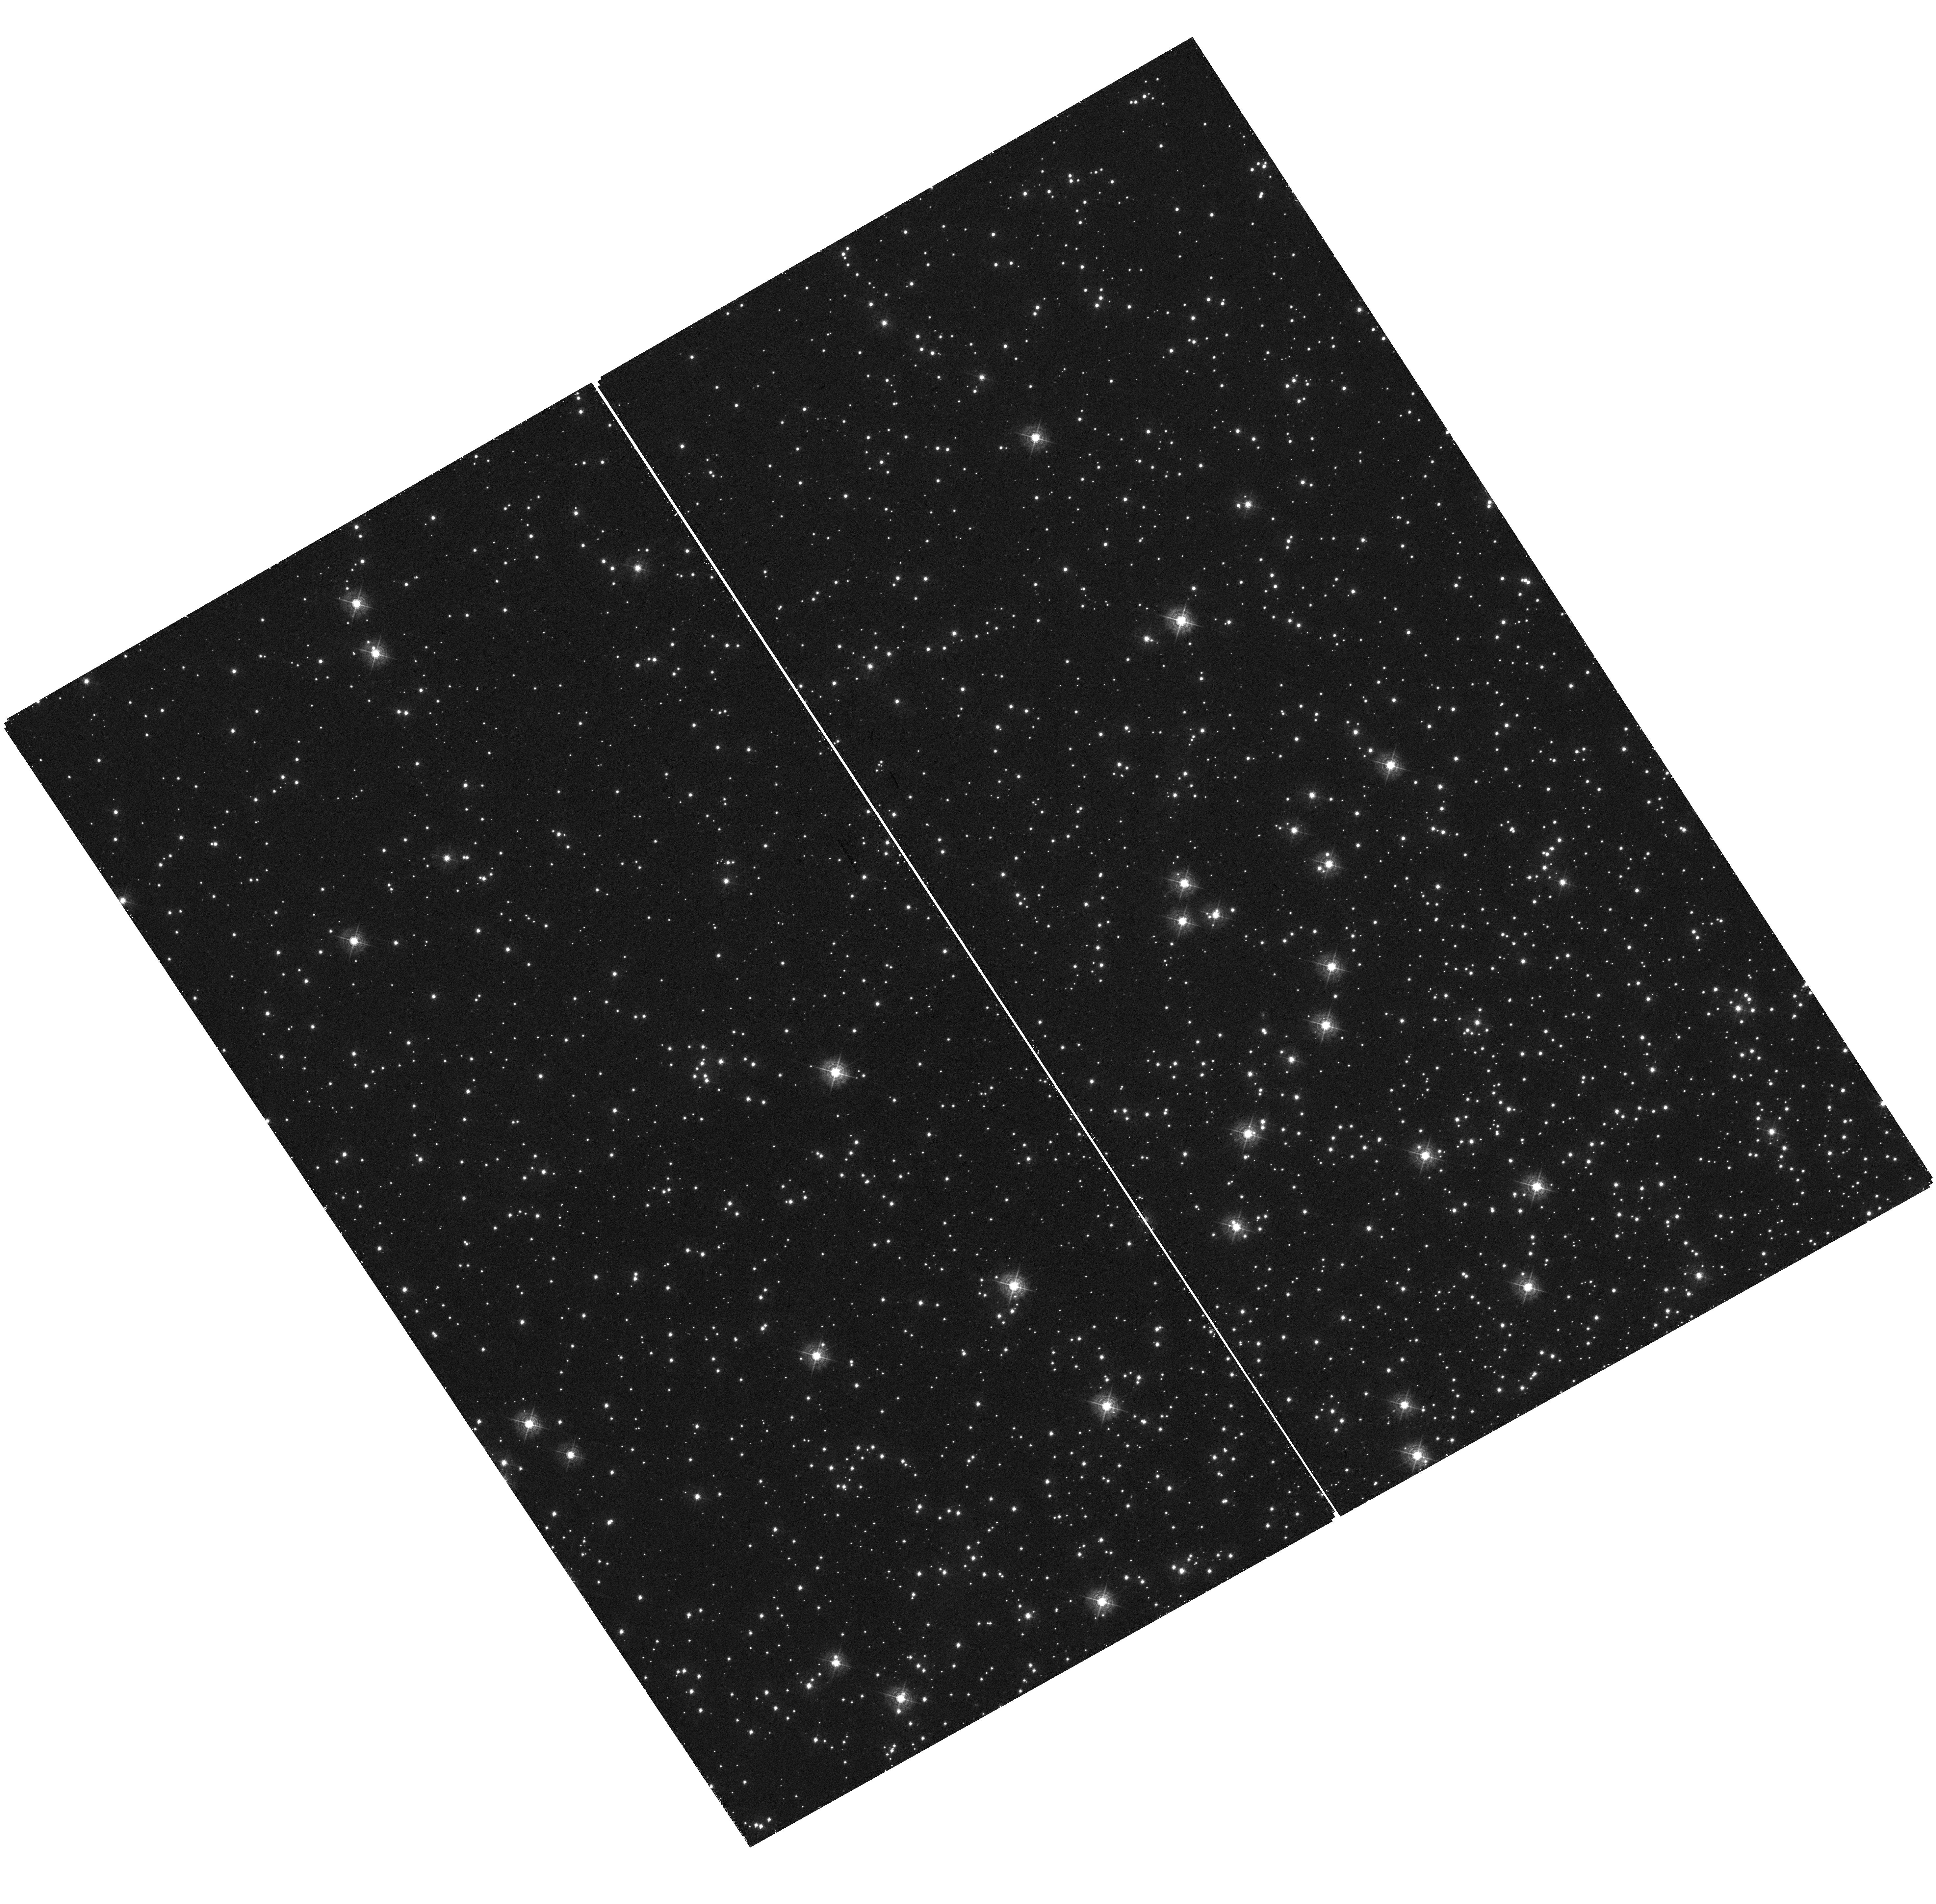
Target: field at RA 6.311°, Dec -72.024°
Instrument: WFC3/UVIS
Filter: F410M
Exposure: 24 min
Observation ID: hst_14830_p2_wfc3_uvis_f410m_idd6p2

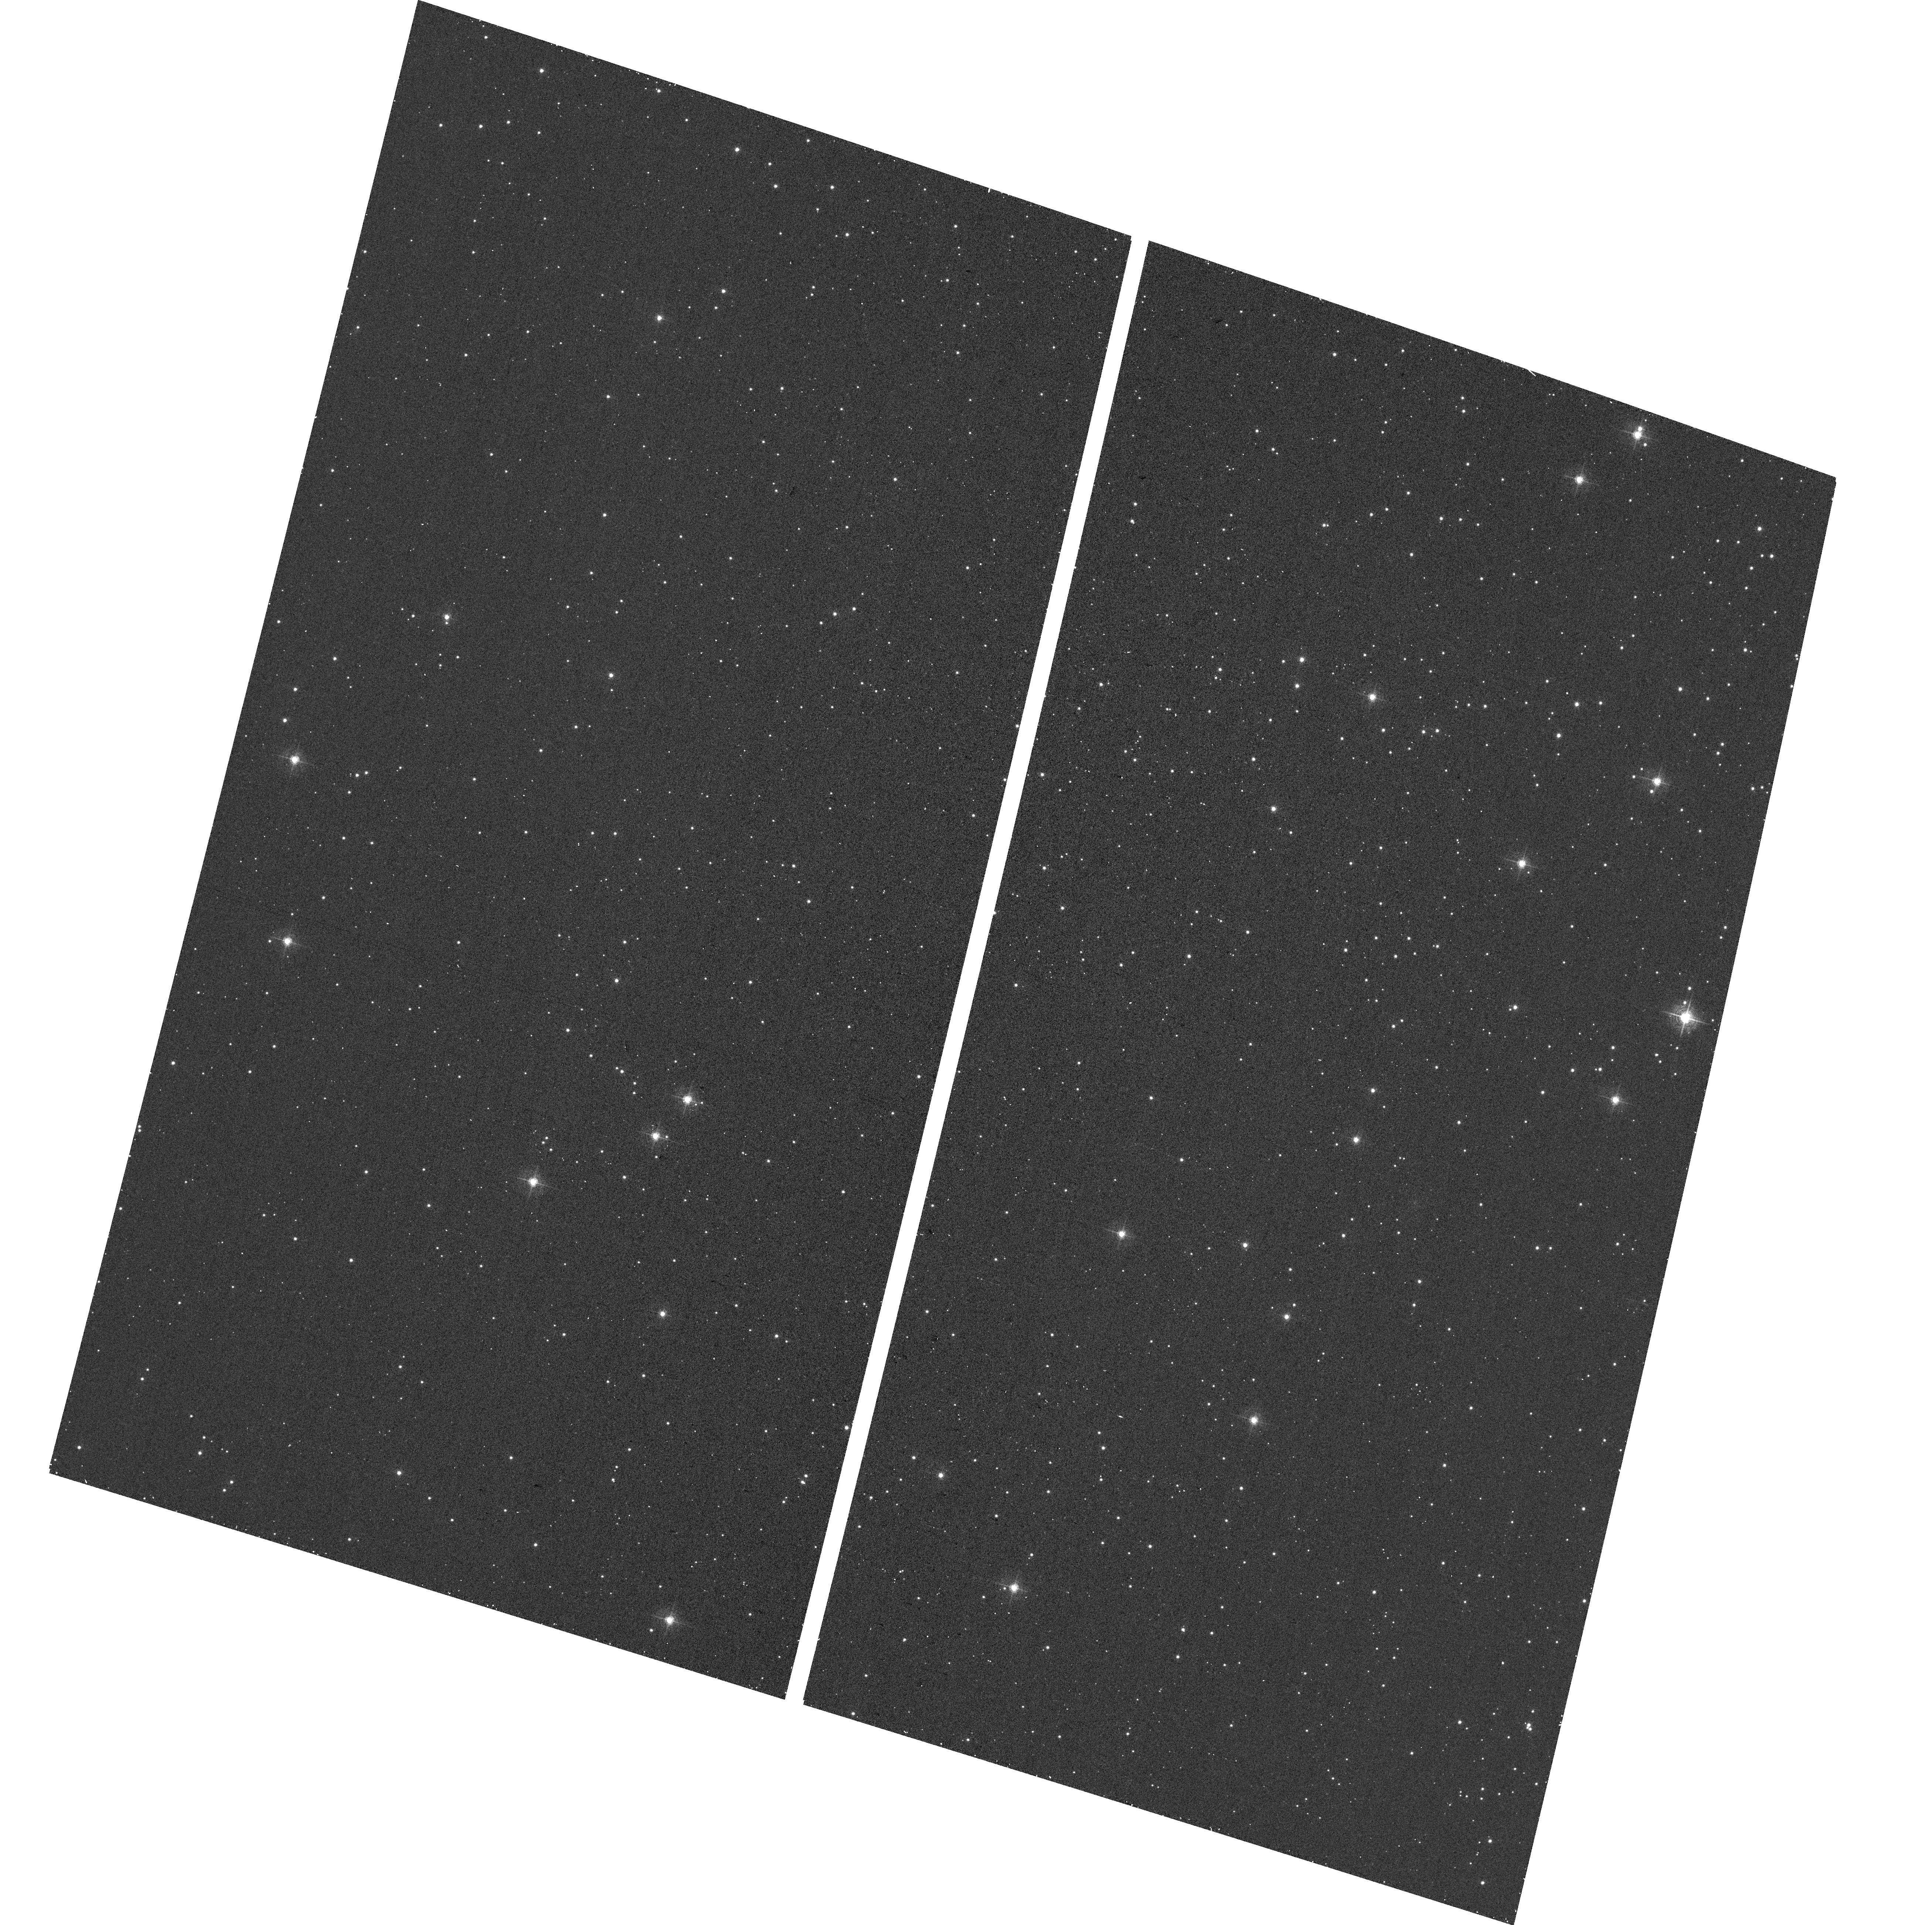
Target: field at RA 6.576°, Dec -72.074°
Instrument: ACS/WFC
Filter: F502N
Exposure: 12 min
Observation ID: hst_14830_p2_acs_wfc_f502n_jdd6p2

STIS Focus Parallel Measurements (PI: Proffitt, Charles R.)

This proposal will repeat visit P2 of program 14425 to check the stability of the focus offset between the STIS/CCD, the ACS/WFC, and the WFC3/UVIS detectors. See also visit P2 of 14063. Parallel observations will use STIS MIRVIS F28X50OII, WFC3 F410M, and ACS F502N to check relative focus of the three instruments. A UV bright star will be observed with STIS while parallel observations are done of a rich star field using WFC3 and ACS. The filters are chosen to allow phase retrieval to estimate the focus and other optical parameters from the PSF images. Simultaneous parallel observations allow a differential measure of the focus offset between the two instruments without having to rely on the accuracy of the breathing model. A one orbit pointing will be done in the globular cluster 47 Tuc. The introduction of the narrow band OII filter does defocus the STIS CCD images, as the CCD image mode is optimized for a clear aperture, but the offsets measured in this visit can be compared with those seen in June 2015 in program 14063 and in May 2016 in 14425.